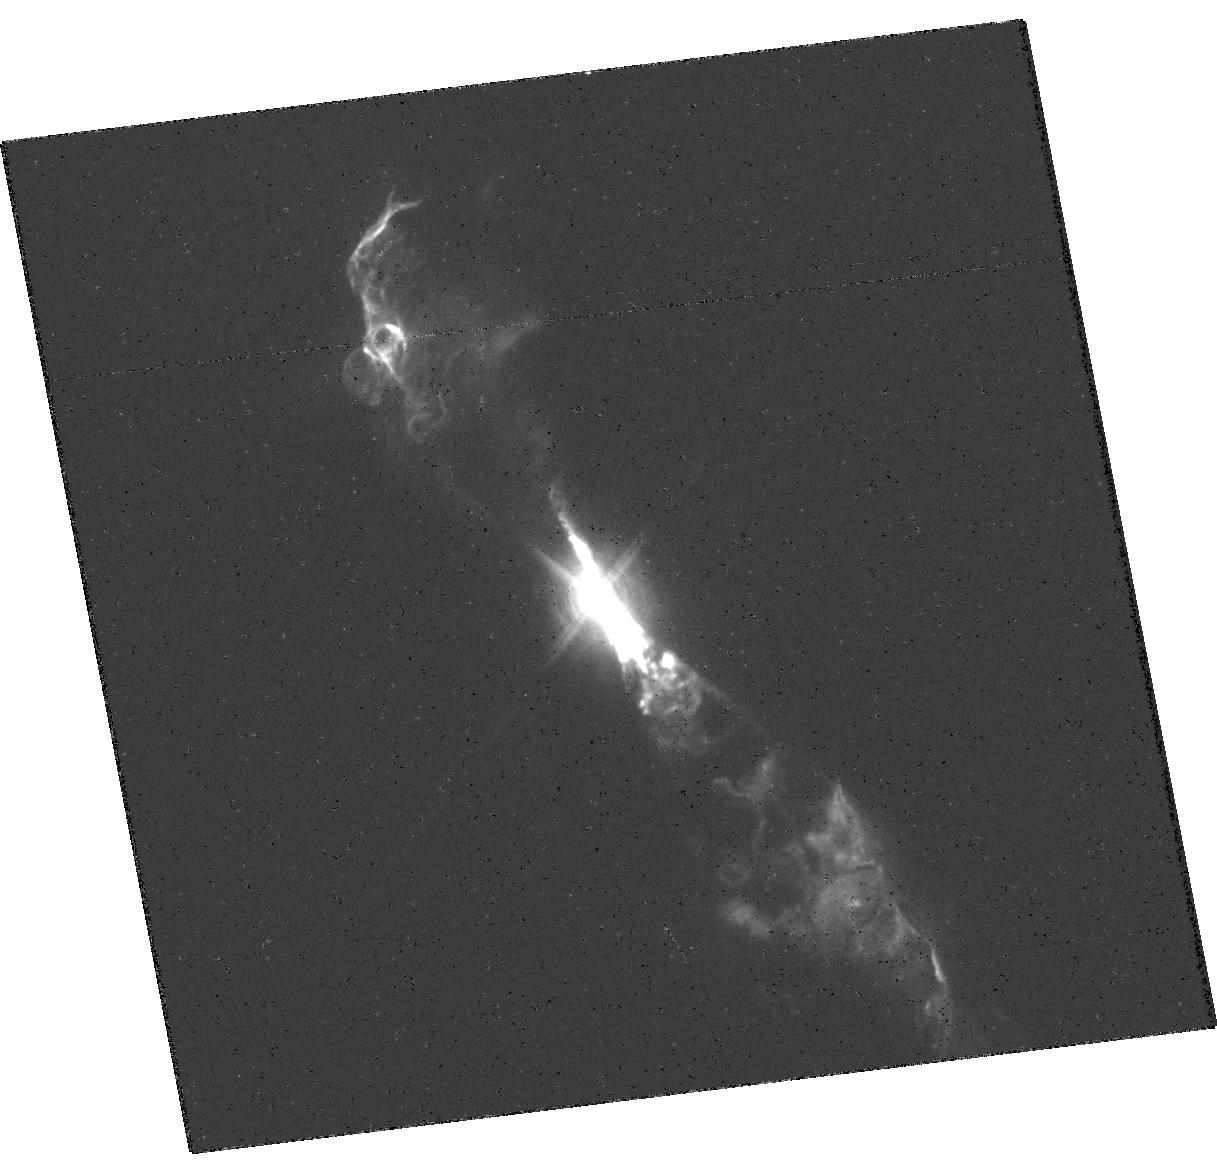
Target: V-R-AQR
Instrument: WFC3/UVIS
Filter: F502N
Exposure: 9 min
Observation ID: hst_14847_01_wfc3_uvis_f502n_idc501

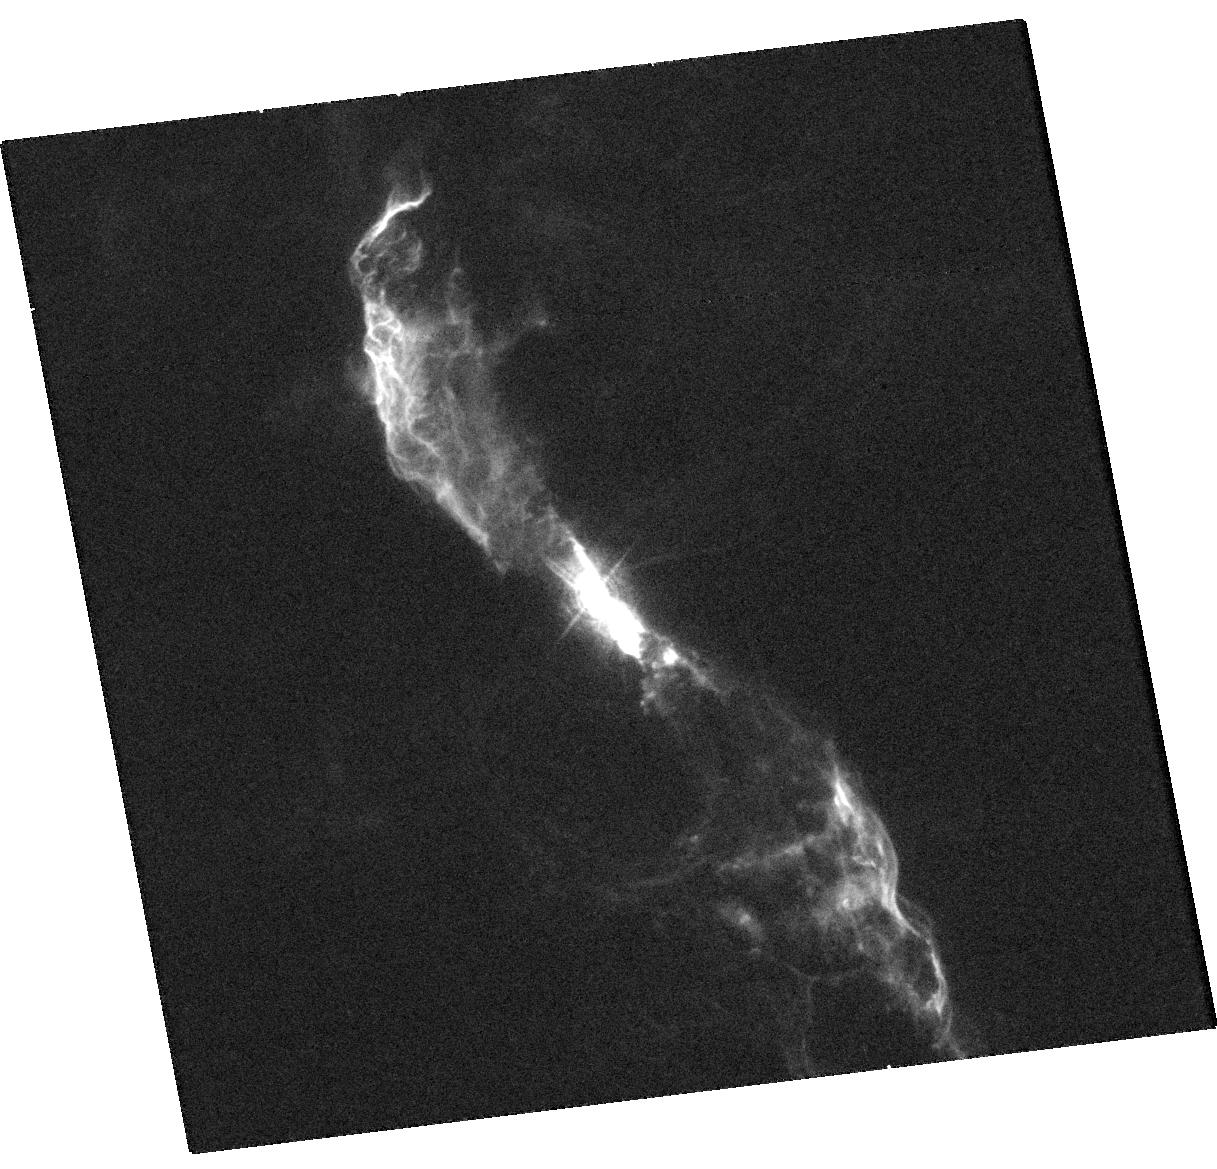
Target: V-R-AQR
Instrument: WFC3/UVIS
Filter: F373N
Exposure: 11 min
Observation ID: hst_14847_01_wfc3_uvis_f373n_idc501

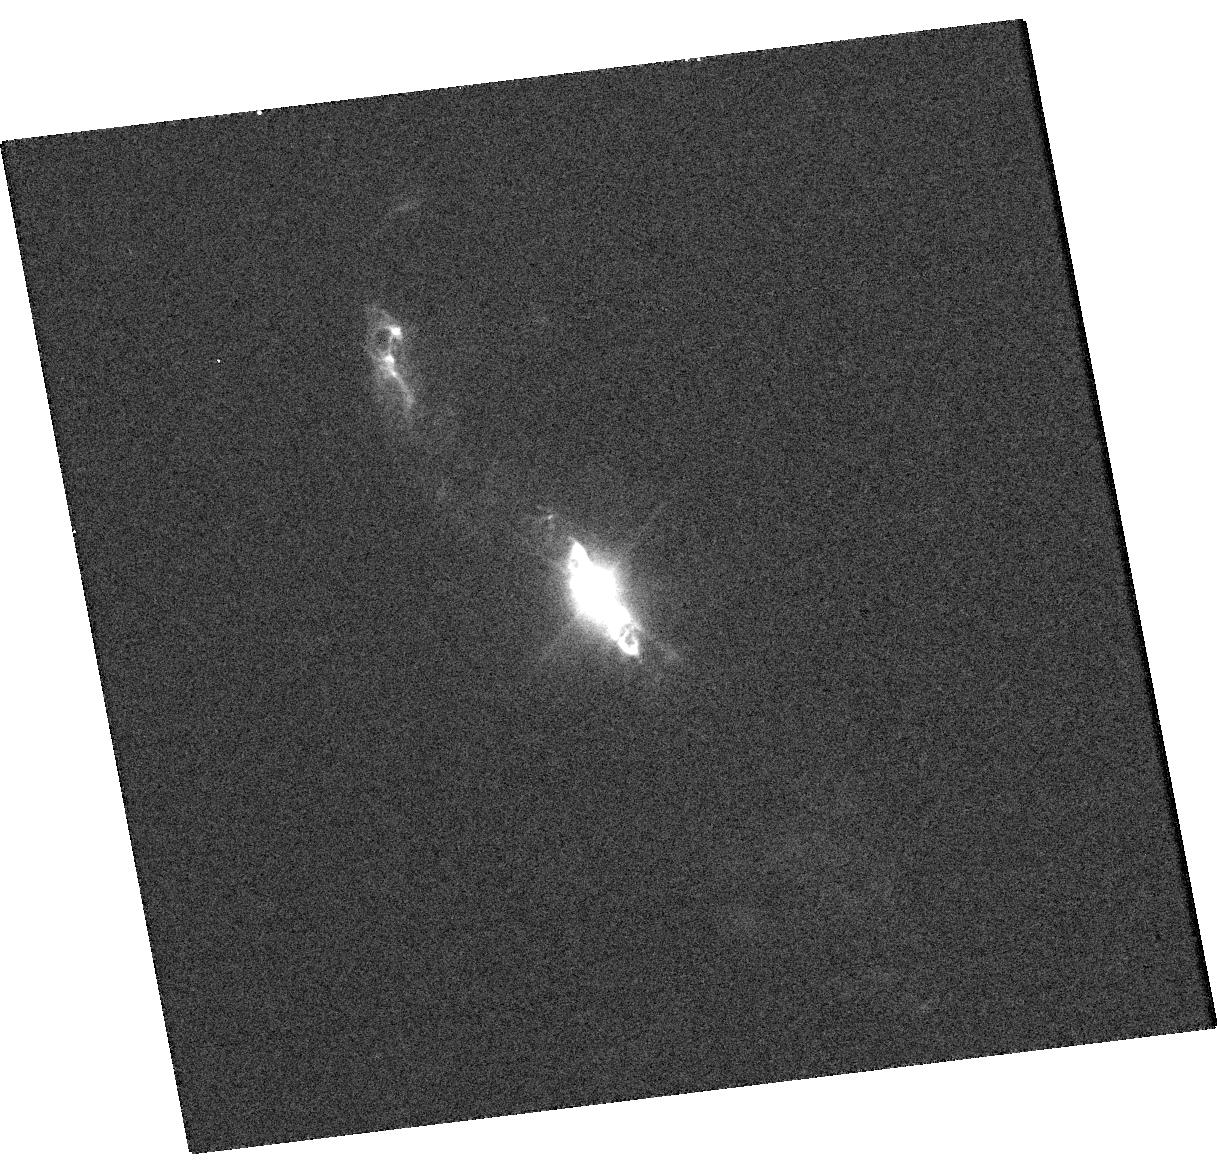
Target: V-R-AQR
Instrument: WFC3/UVIS
Filter: F280N
Exposure: 9 min
Observation ID: hst_14847_01_wfc3_uvis_f280n_idc501

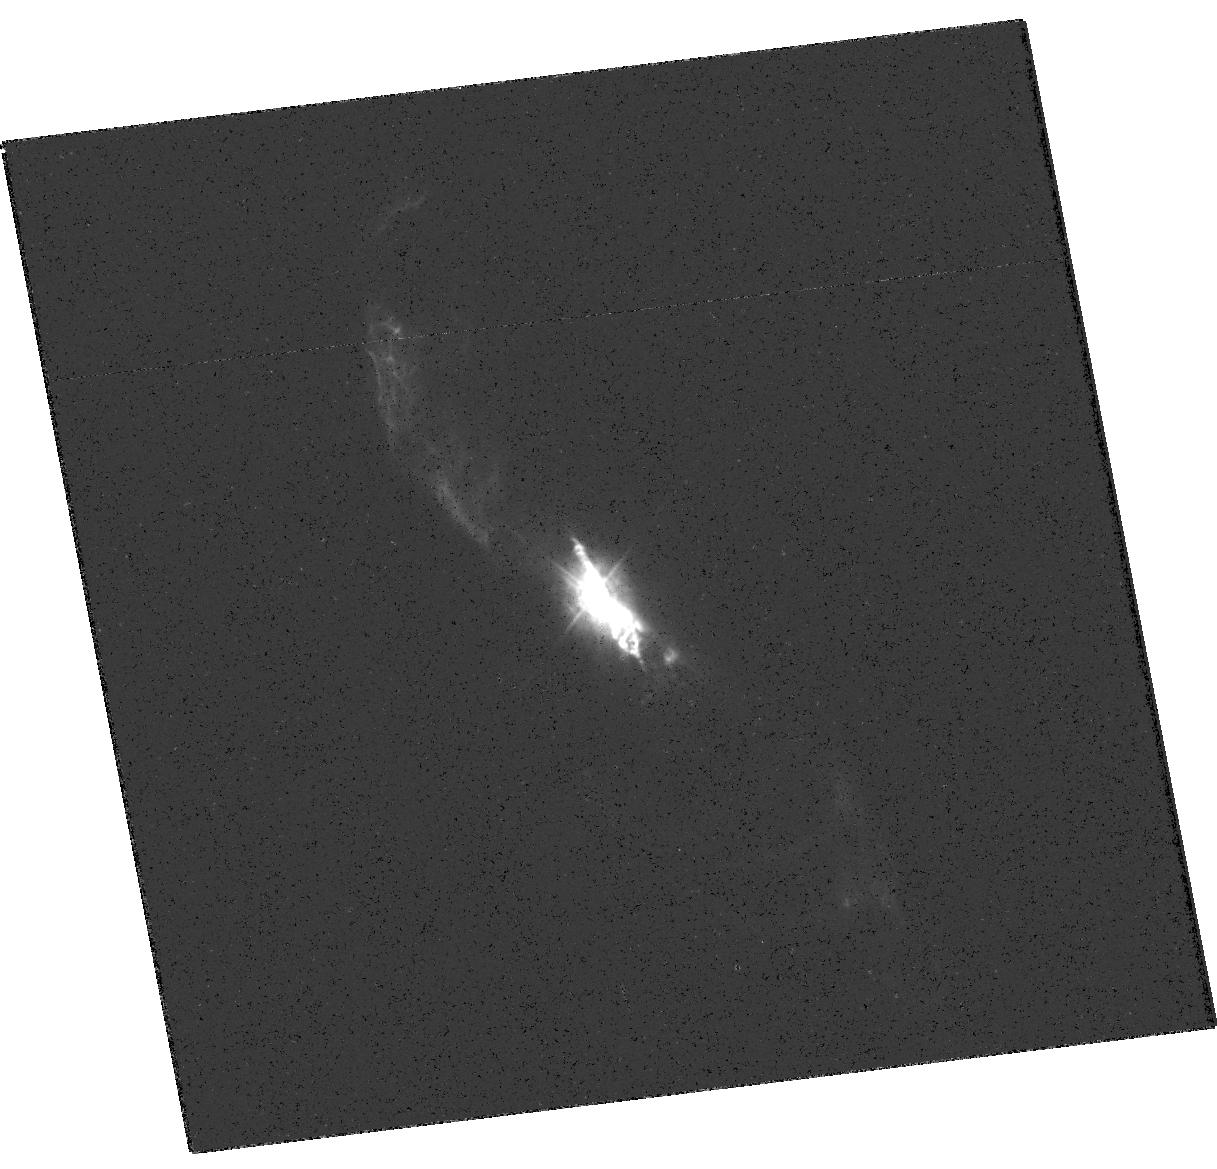
Target: V-R-AQR
Instrument: WFC3/UVIS
Filter: F336W
Exposure: 4 min
Observation ID: hst_14847_01_wfc3_uvis_f336w_idc501

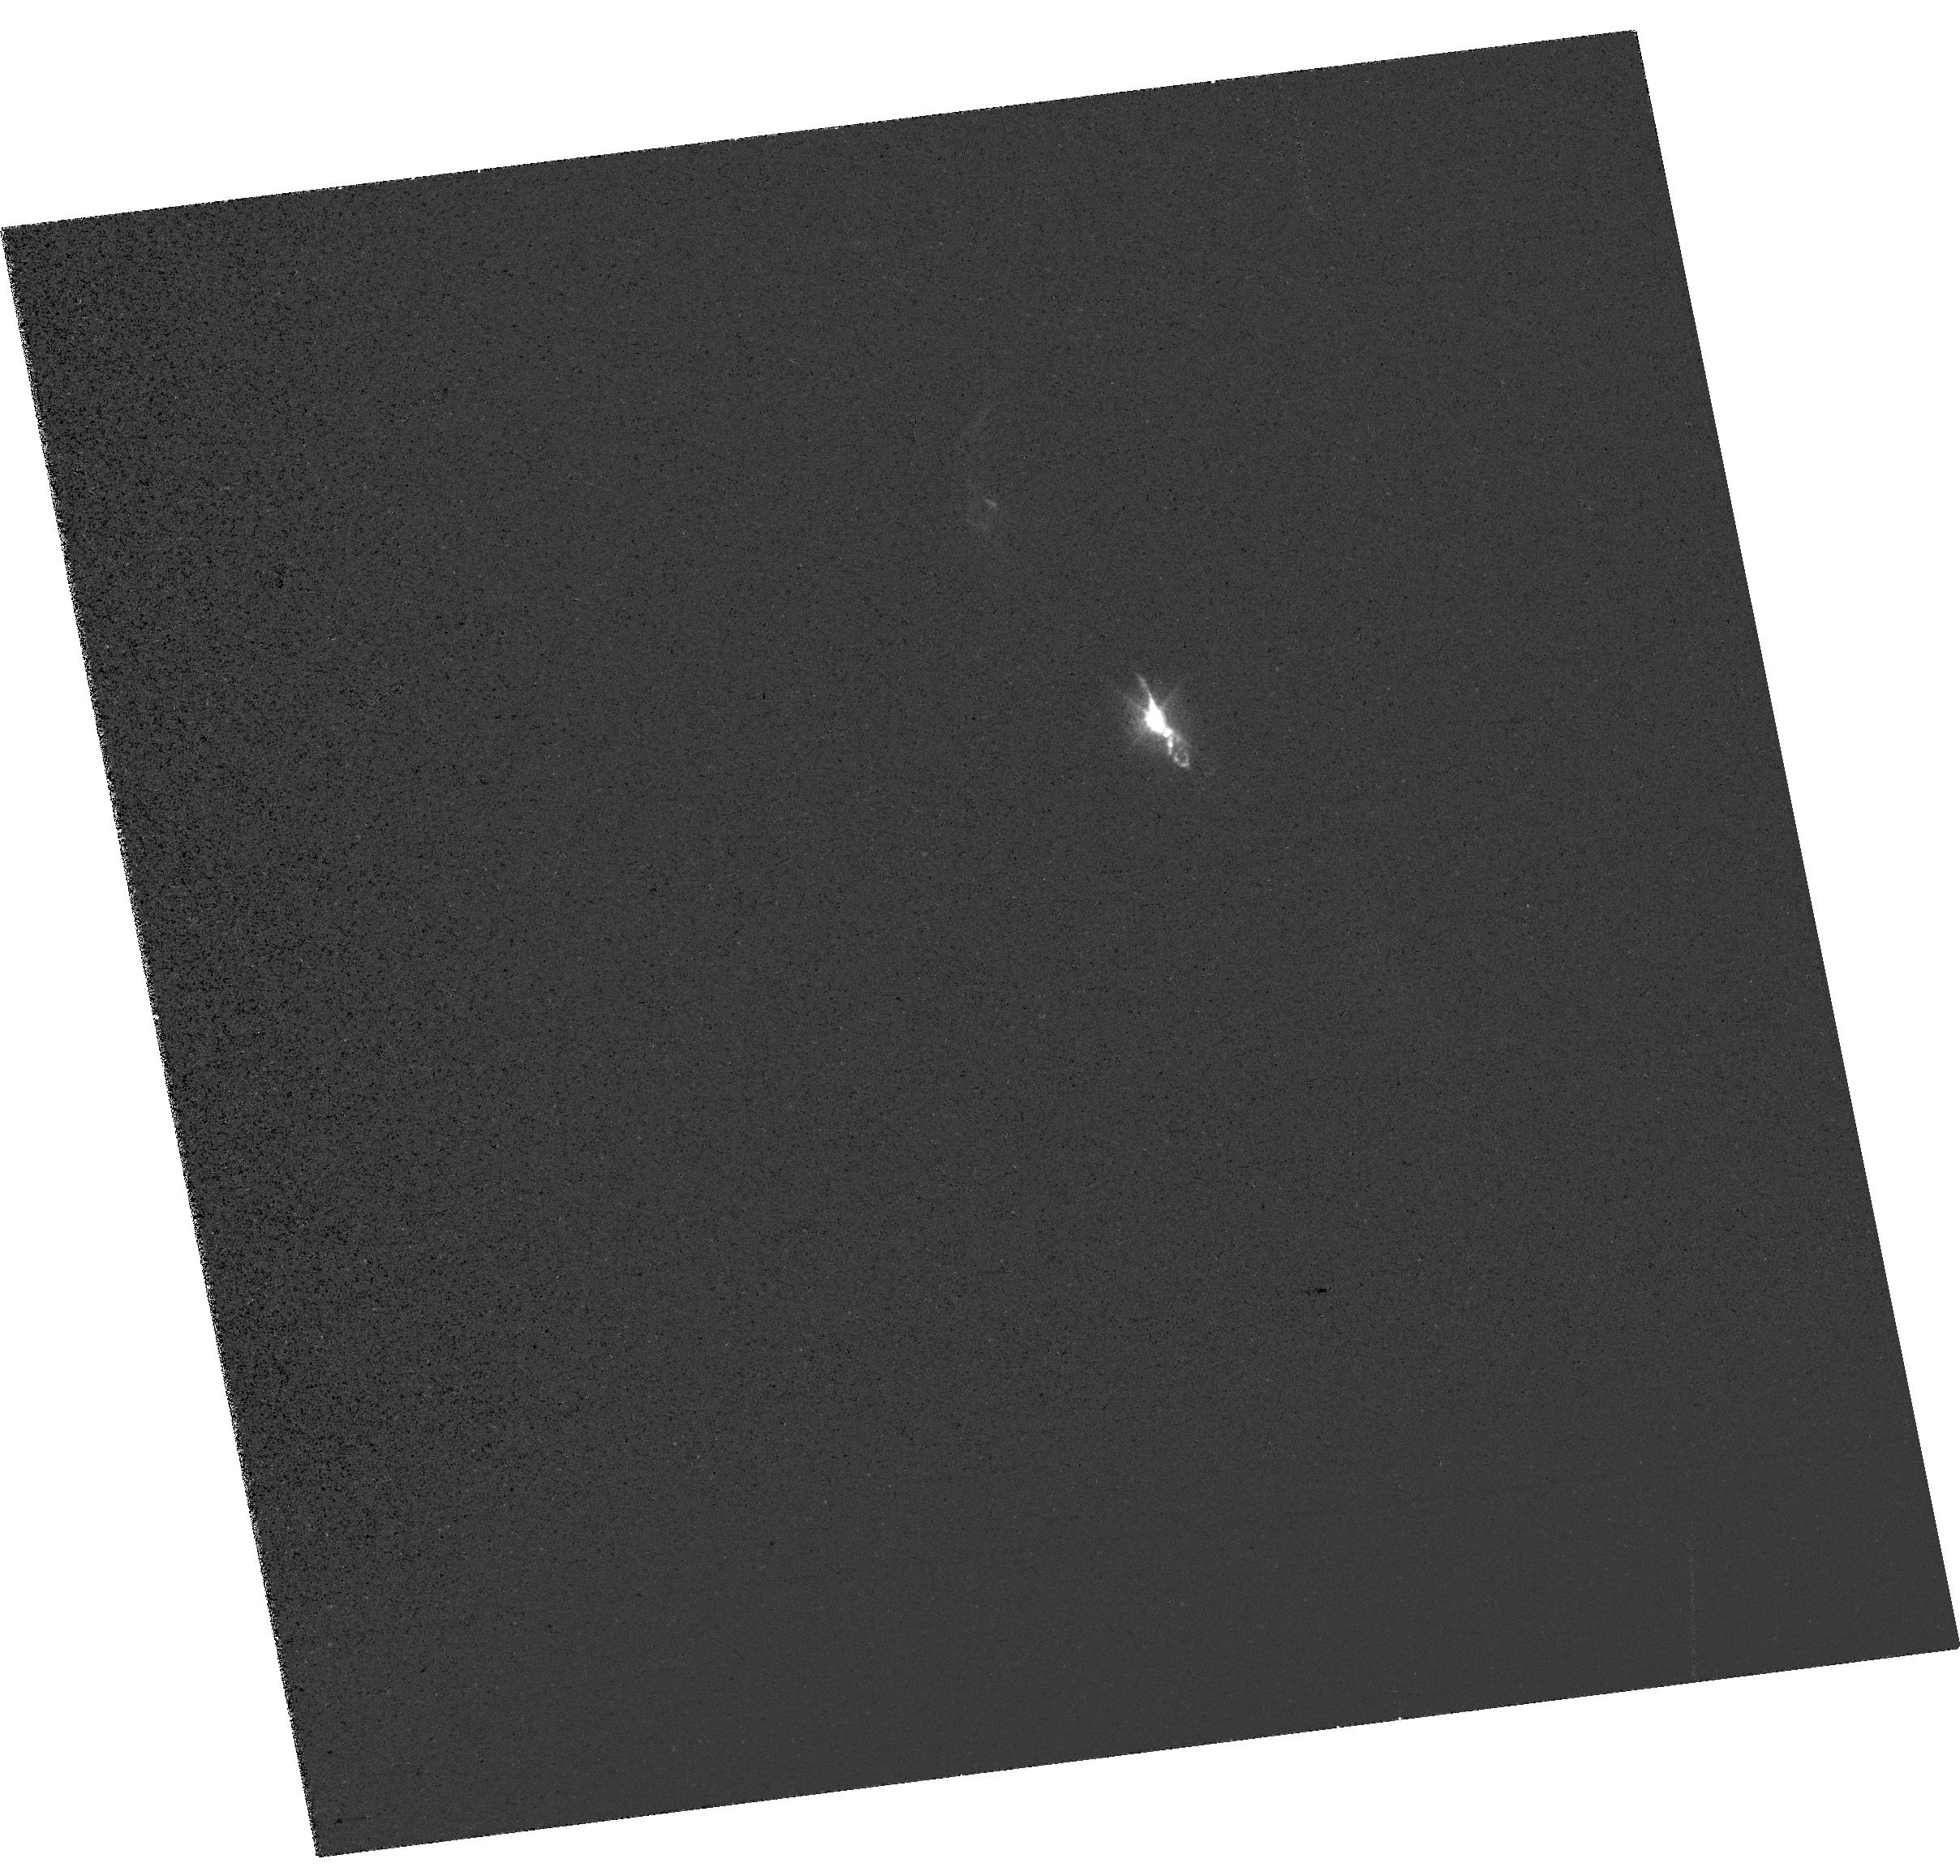
Target: V-R-AQR
Instrument: WFC3/UVIS
Filter: FQ437N
Exposure: 4 min
Observation ID: hst_14847_01_wfc3_uvis_fq437n_idc501

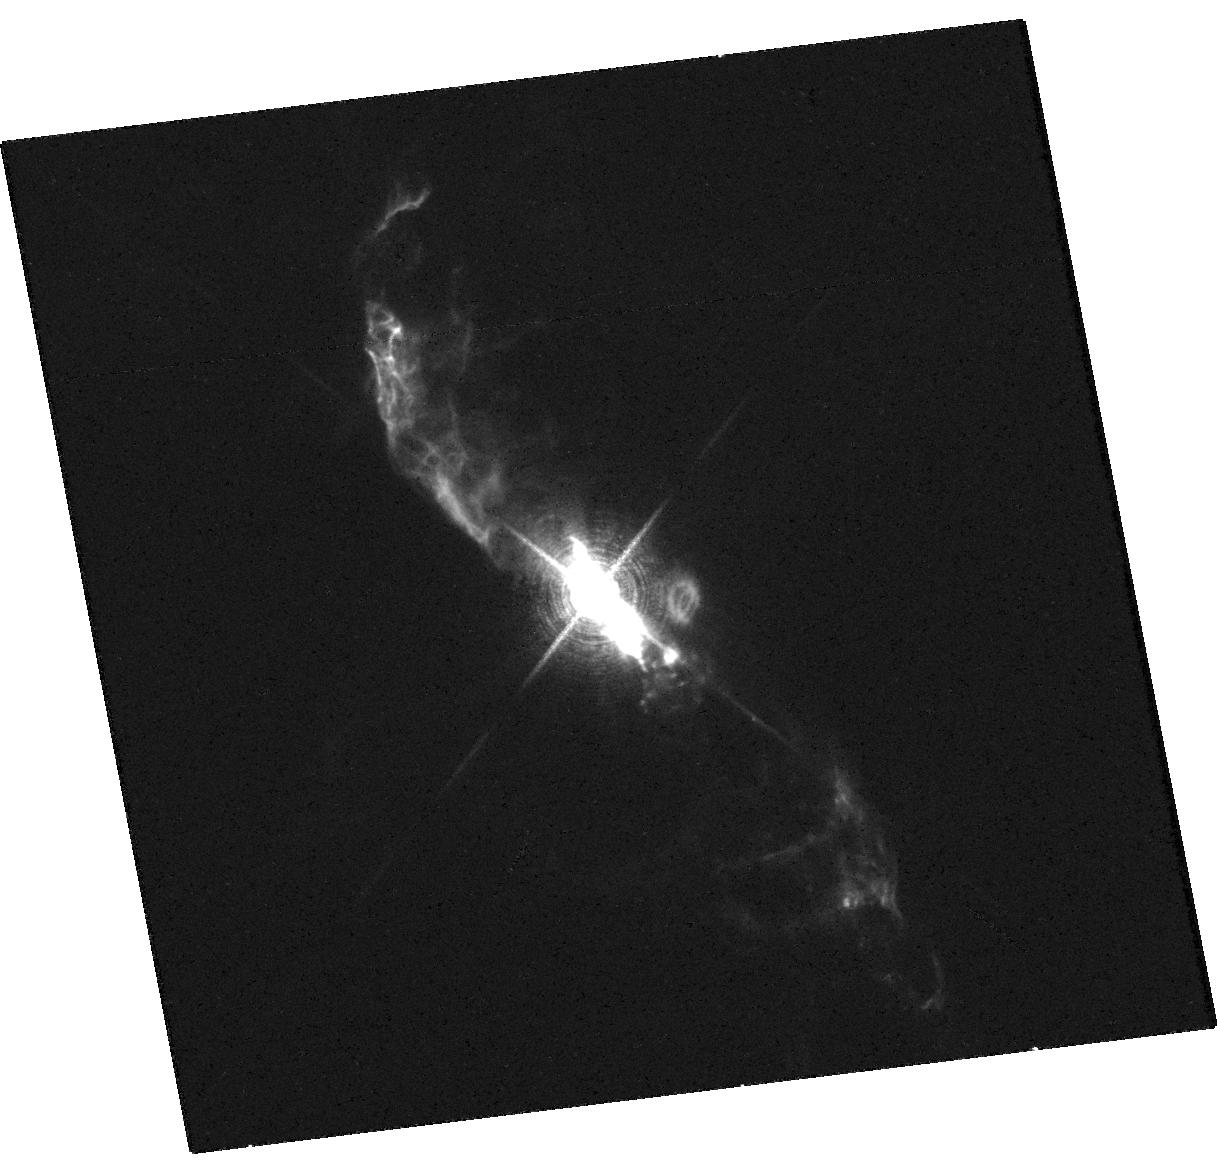
Target: V-R-AQR
Instrument: WFC3/UVIS
Filter: F656N
Exposure: 5 min
Observation ID: hst_14847_01_wfc3_uvis_f656n_idc501

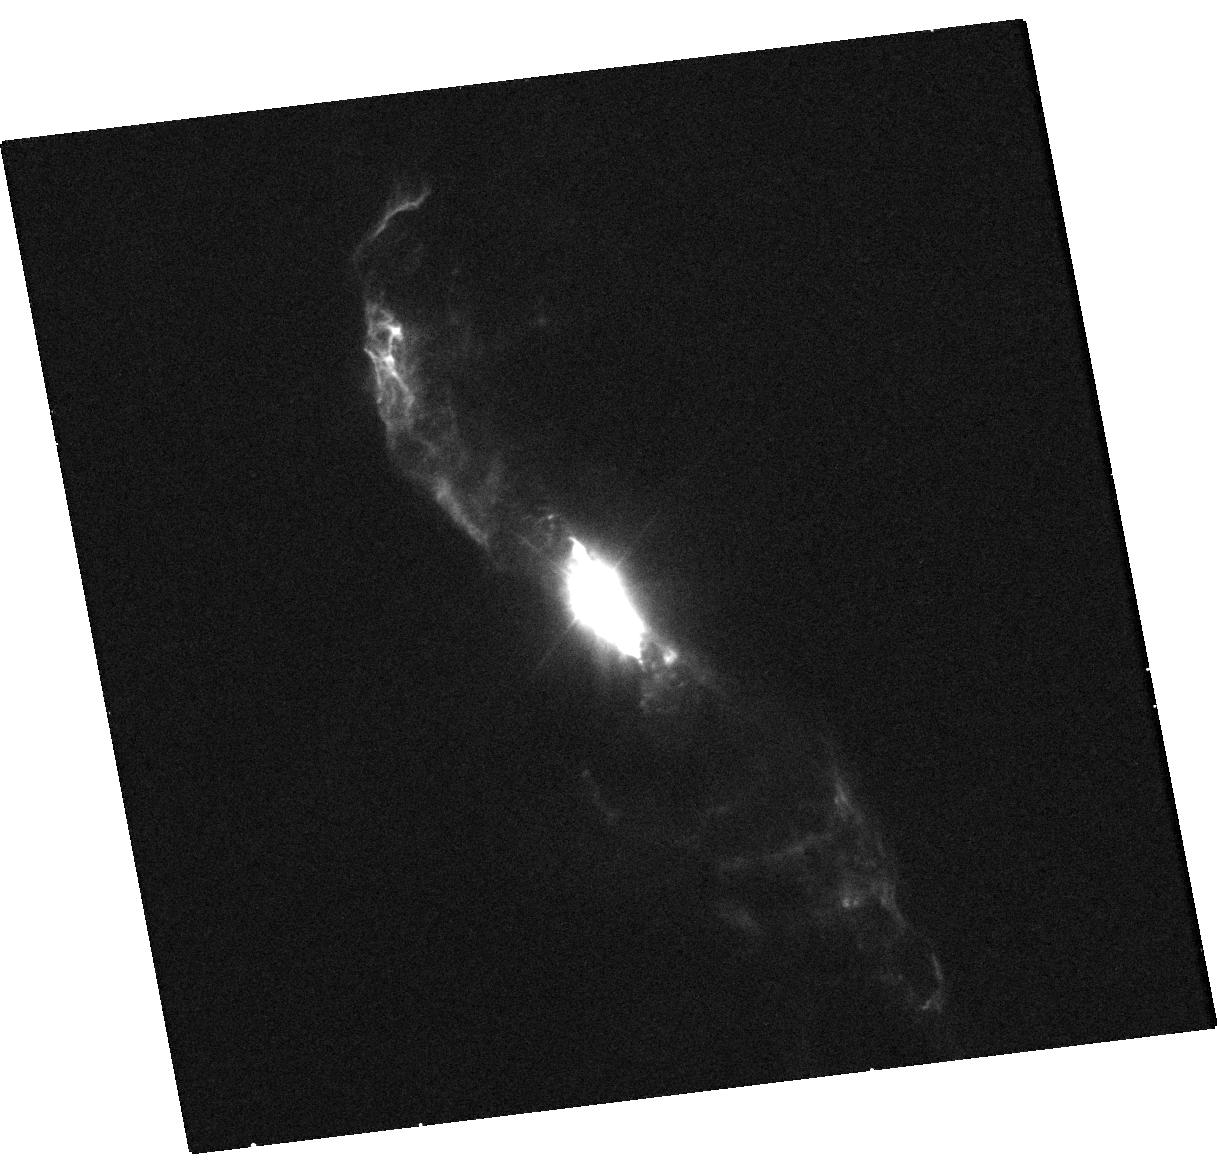
Target: V-R-AQR
Instrument: WFC3/UVIS
Filter: F275W
Exposure: 12 min
Observation ID: hst_14847_01_wfc3_uvis_f275w_idc501

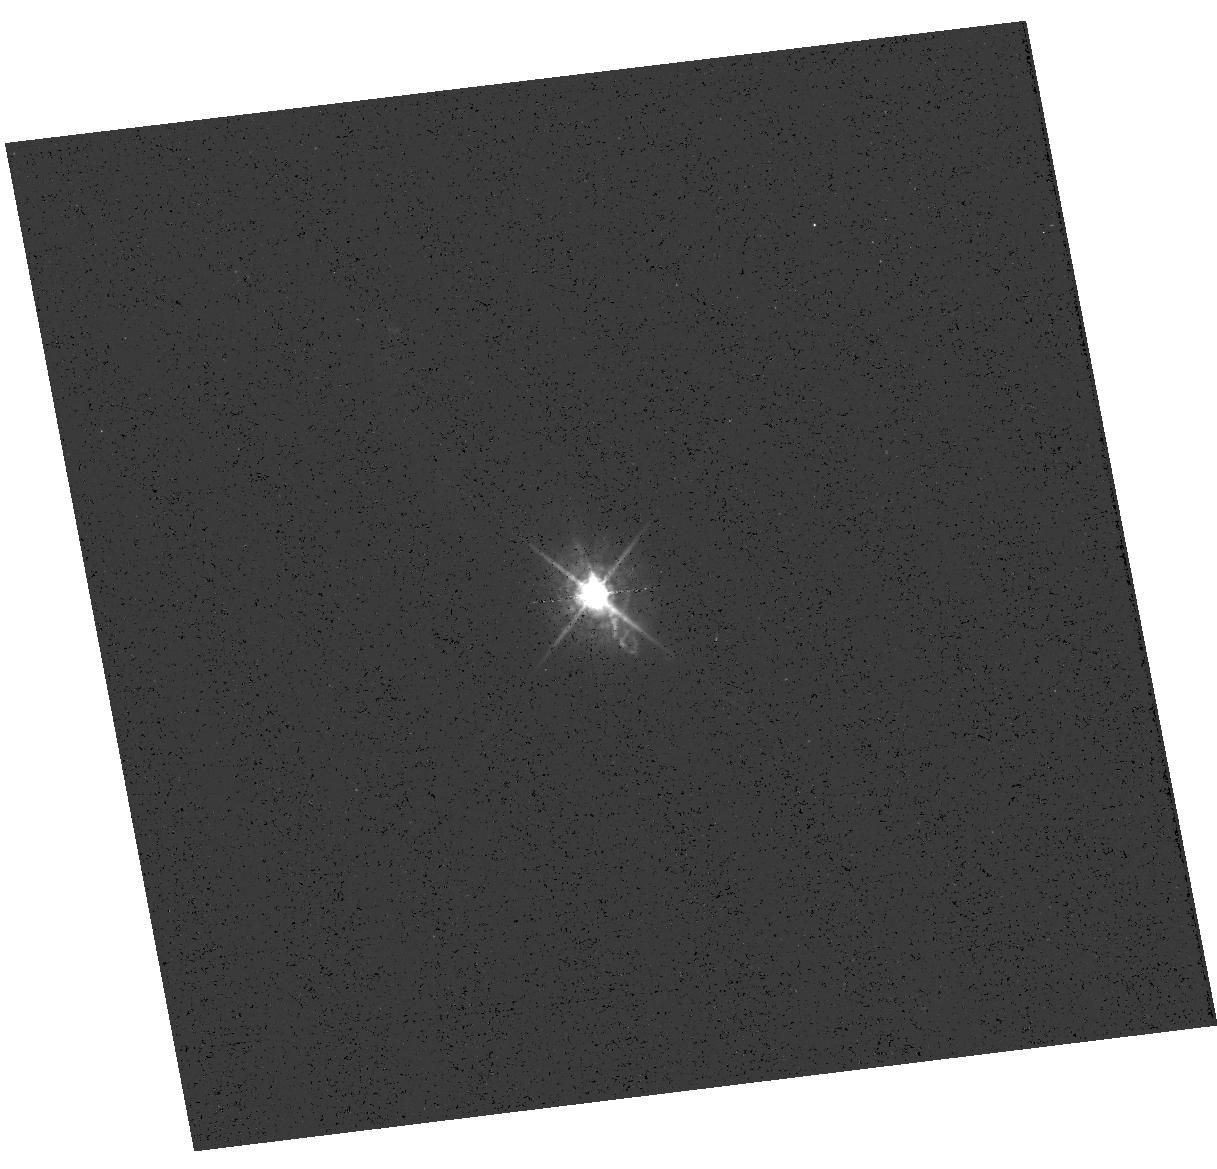
Target: V-R-AQR
Instrument: WFC3/UVIS
Filter: F547M
Exposure: 1 min
Observation ID: hst_14847_01_wfc3_uvis_f547m_idc501

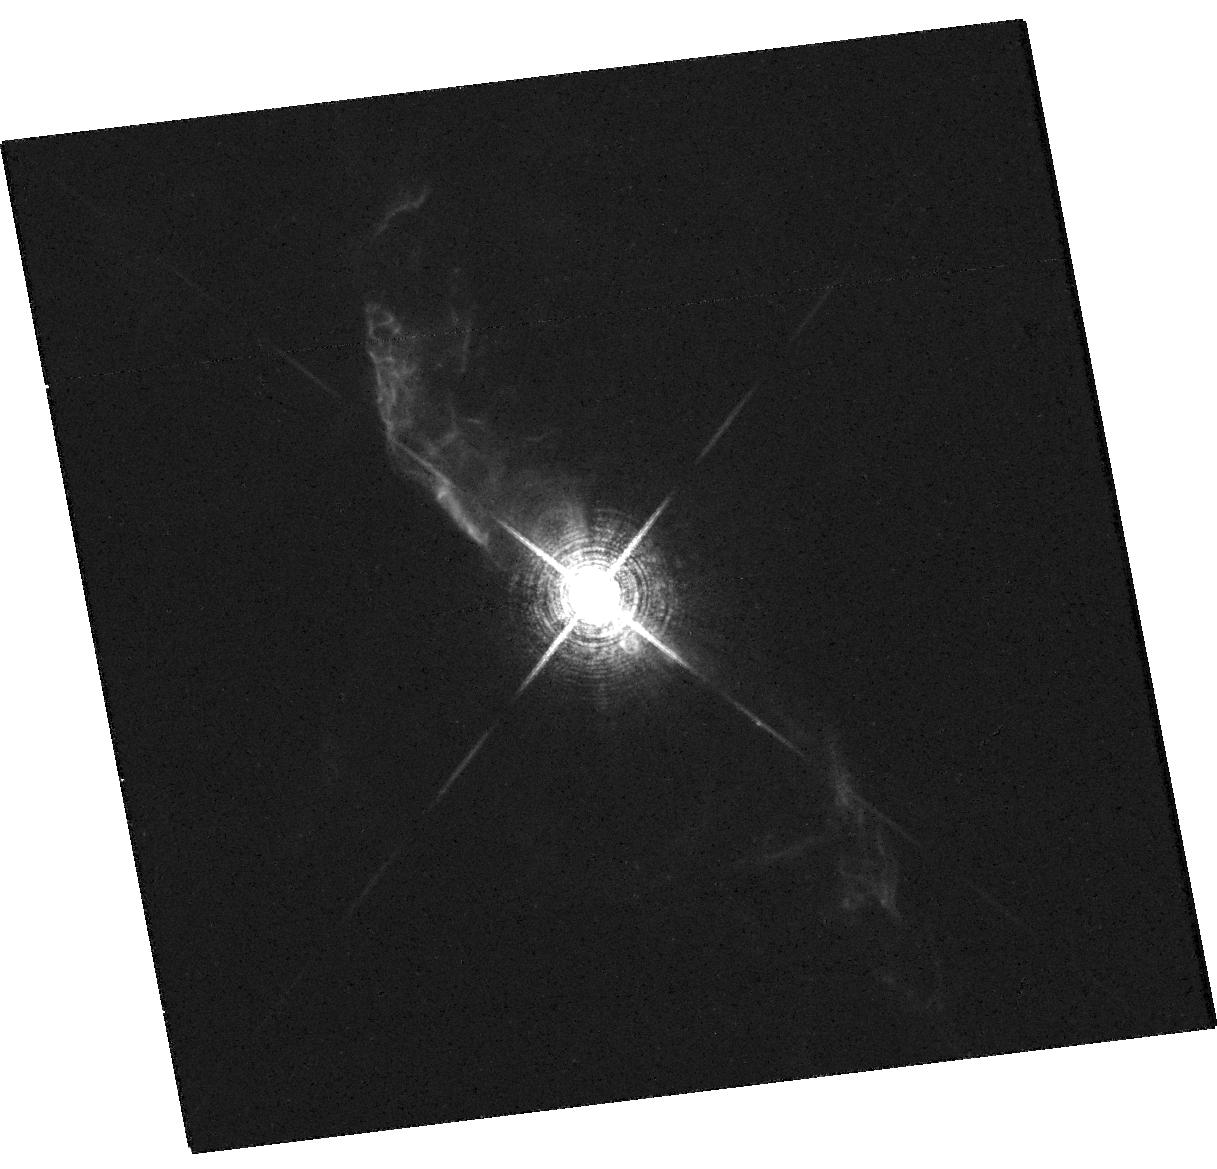
Target: V-R-AQR
Instrument: WFC3/UVIS
Filter: F673N
Exposure: 5 min
Observation ID: hst_14847_01_wfc3_uvis_f673n_idc501

MULTIWAVELENGTH STUDY OF POWERFUL NEW JET ACTIVITY IN THE SYMBIOTIC SYSTEM R AQR (PI: Karovska, Margarita)

We propose to carry out coordinated high-spatial resolution Chandra ACIS-S and multiwavelength (UV-Optical) HST/WFC3 observations of R Aqr, a very active symbiotic interacting binary system. Our main goal is to study the physical characteristics of the multi-scale components of the powerful jet; from the vicinity of the central binary (within a few AU) to the jet-circumbinary material interaction region (2500 AU) and beyond, and especially of the recently discovered new component of the inner jet (likely due to recent ejection of material). Our main goal is to gain new insight on early jet formation and propagation, including jet kinematics and precession.